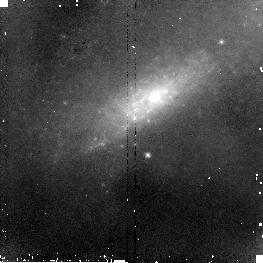
Target: NGC520-NUC2. Instrument: NICMOS/NIC2. Filter: F110W. Exposure: 5 min. Observation ID: n8fr11010

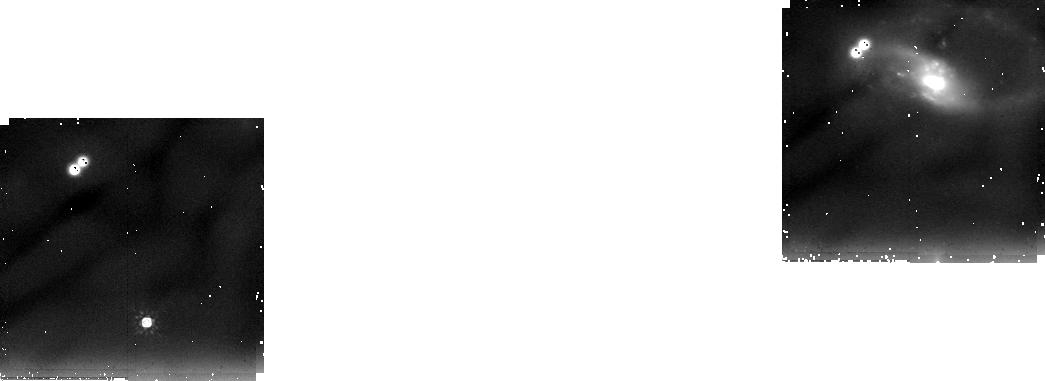
Target: NGC7764A. Instrument: NICMOS/NIC2. Filter: F205W. Exposure: 30 min. Observation ID: n8fr06030

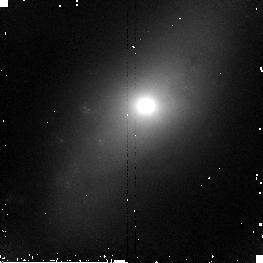
Target: NGC4676-NUC2. Instrument: NICMOS/NIC2. Filter: F160W. Exposure: 5 min. Observation ID: n8fr04020

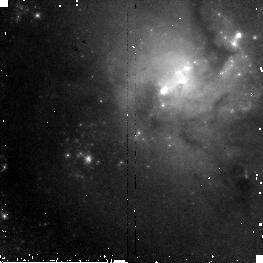
Target: NGC4038. Instrument: NICMOS/NIC2. Filter: F110W. Exposure: 5 min. Observation ID: n8fr01010

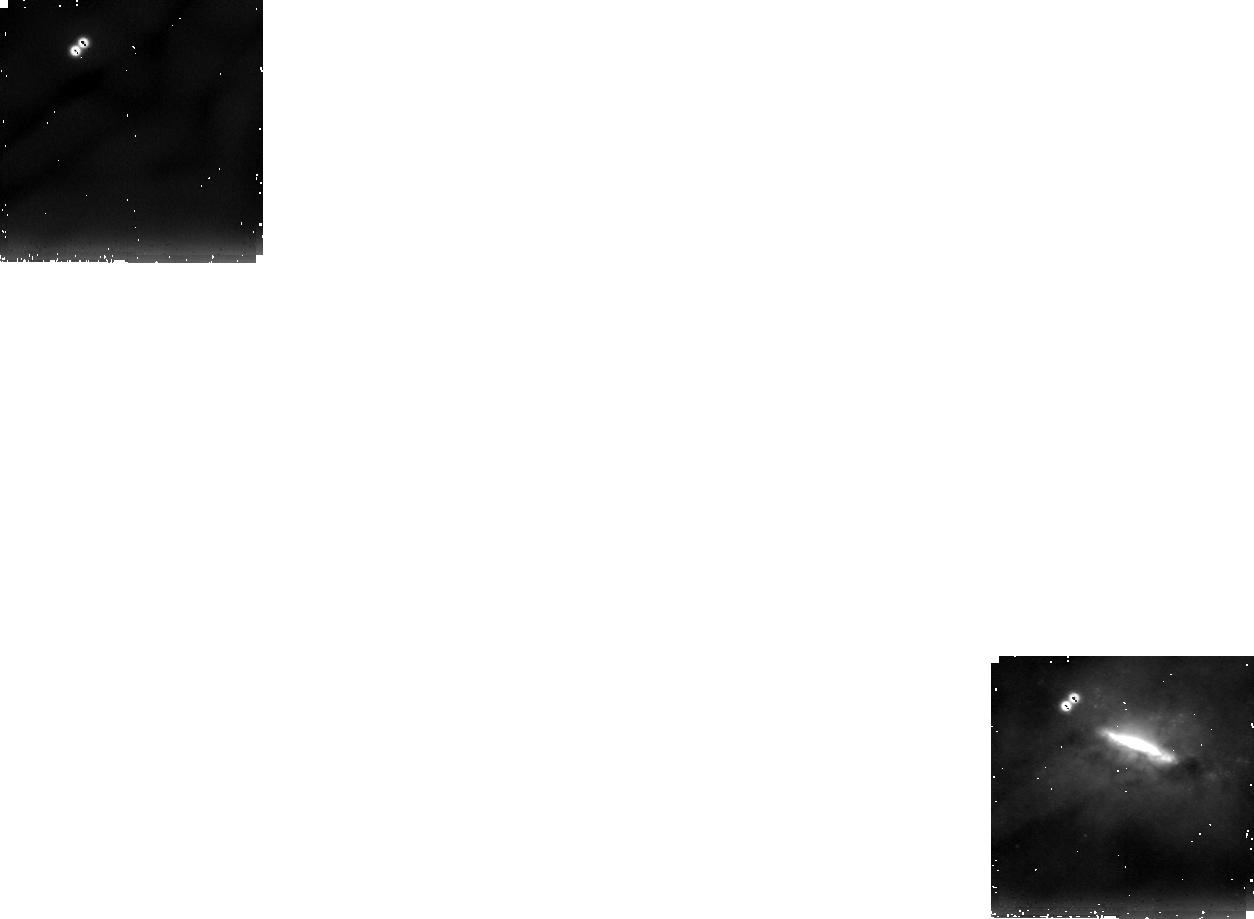
Target: NGC520-NUC1. Instrument: NICMOS/NIC2. Filter: F205W. Exposure: 30 min. Observation ID: n8fr10030

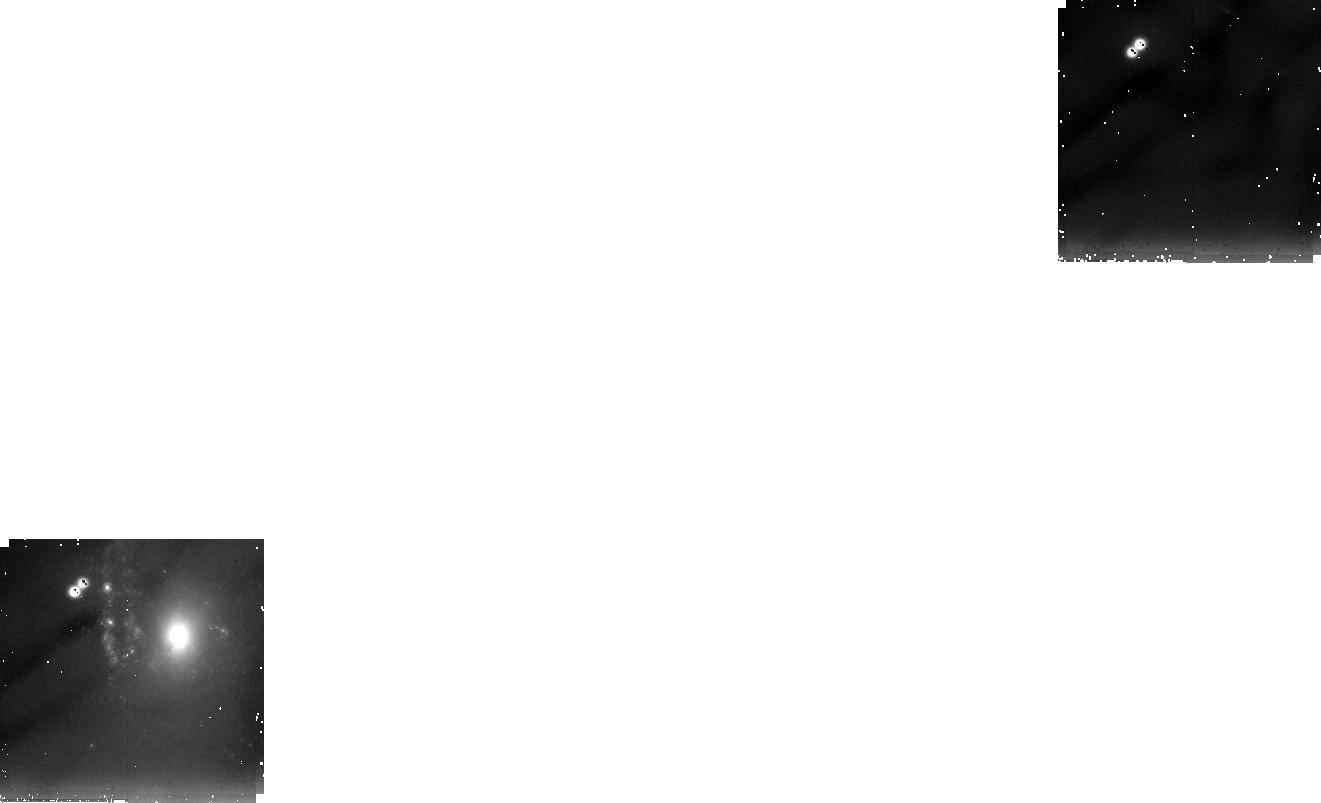
Target: NGC4039. Instrument: NICMOS/NIC2. Filter: F205W. Exposure: 30 min. Observation ID: n8fr02030

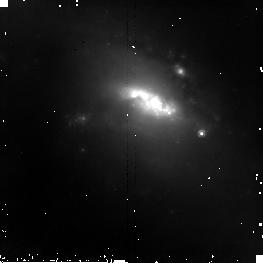
Target: NGC6621. Instrument: NICMOS/NIC2. Filter: F160W. Exposure: 7 min. Observation ID: n8fr07020

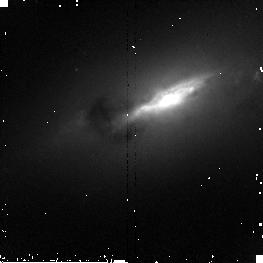
Target: NGC4676-NUC1. Instrument: NICMOS/NIC2. Filter: F160W. Exposure: 5 min. Observation ID: n8fr03020

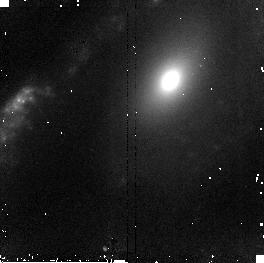
Target: NGC3509. Instrument: NICMOS/NIC2. Filter: F160W. Exposure: 5 min. Observation ID: n8fr09020

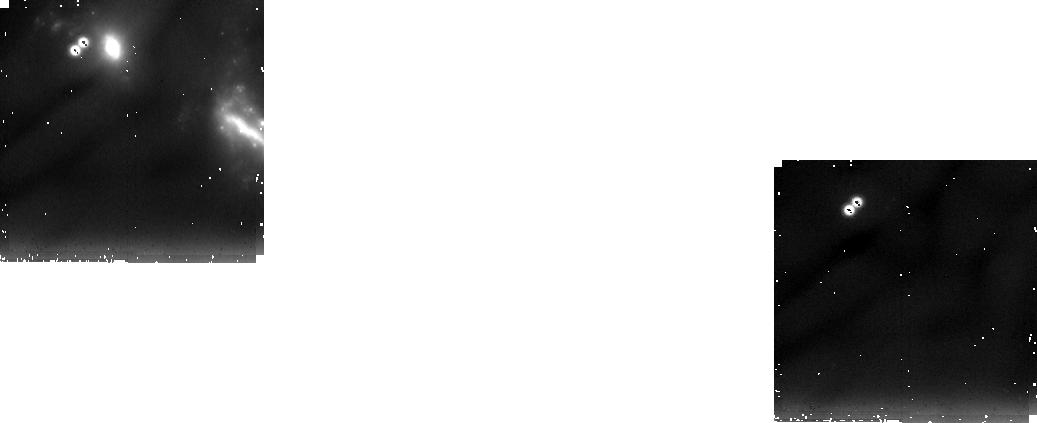
Target: NGC7592. Instrument: NICMOS/NIC2. Filter: F205W. Exposure: 30 min. Observation ID: n8fr05030

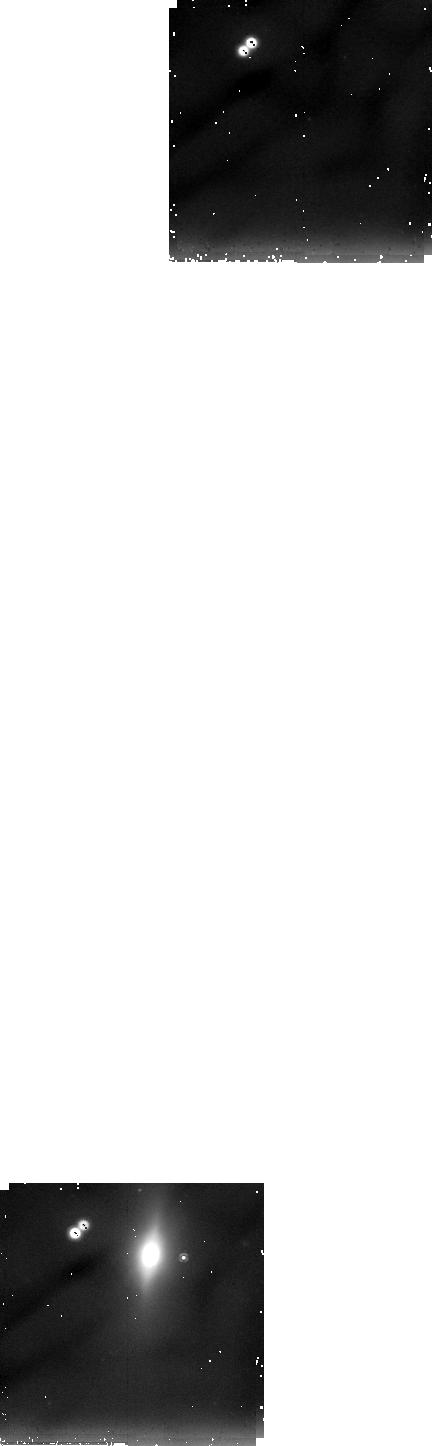
Target: NGC6622. Instrument: NICMOS/NIC2. Filter: F205W. Exposure: 30 min. Observation ID: n8fr08030

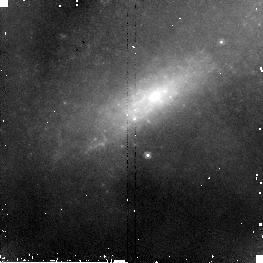
Target: NGC520-NUC2. Instrument: NICMOS/NIC2. Filter: F160W. Exposure: 5 min. Observation ID: n8fr11020

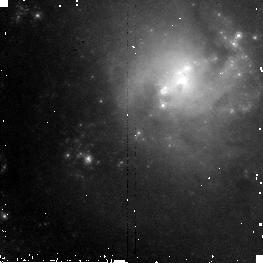
Target: NGC4038. Instrument: NICMOS/NIC2. Filter: F160W. Exposure: 5 min. Observation ID: n8fr01020

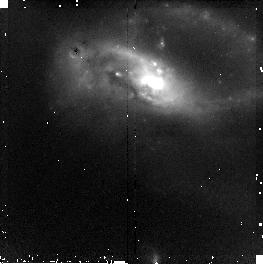
Target: NGC7764A. Instrument: NICMOS/NIC2. Filter: F110W. Exposure: 6 min. Observation ID: n8fr06010

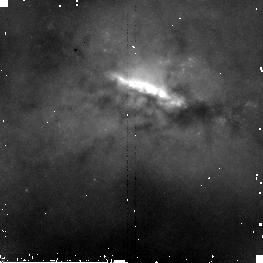
Target: NGC520-NUC1. Instrument: NICMOS/NIC2. Filter: F160W. Exposure: 5 min. Observation ID: n8fr10020

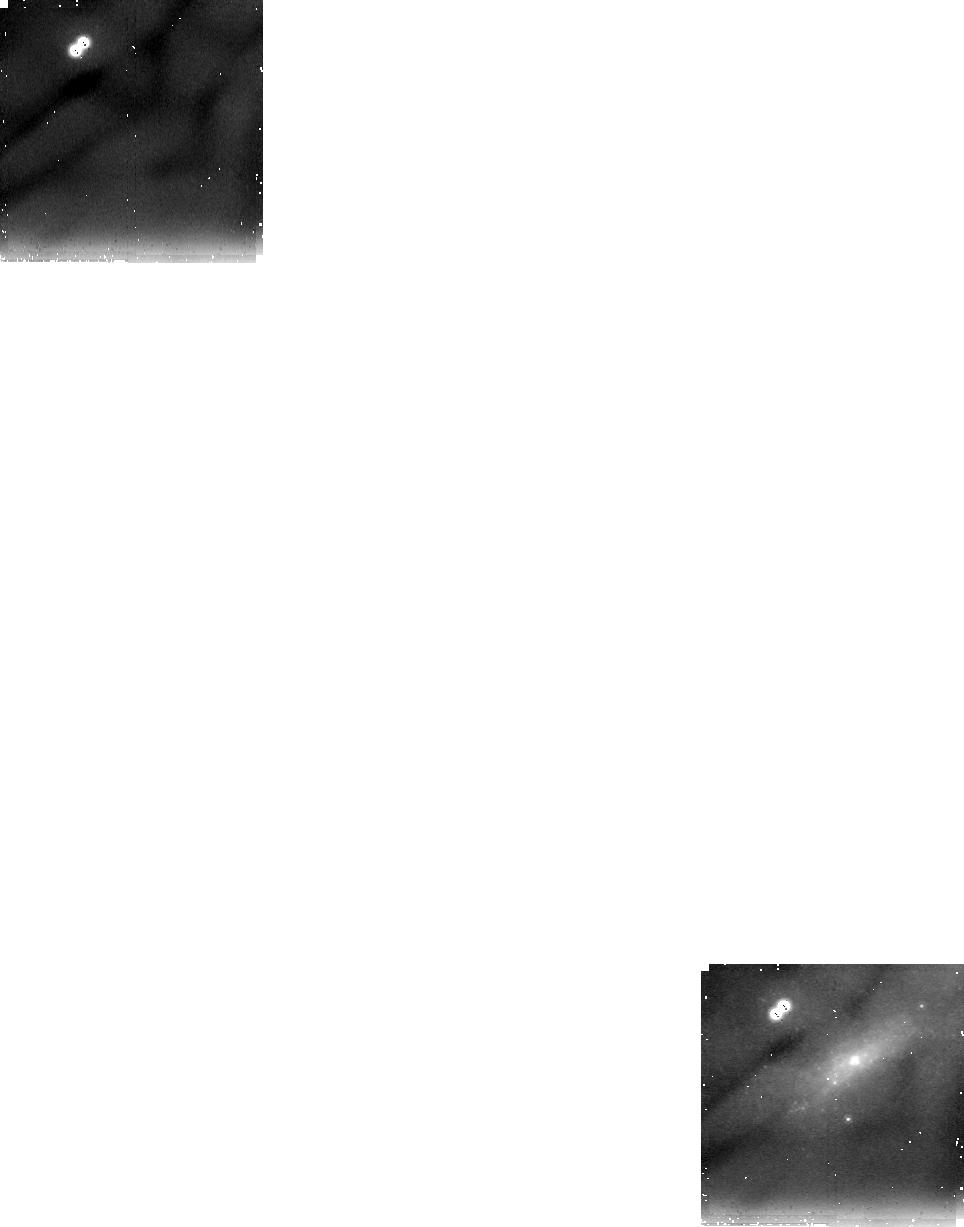
Target: NGC520-NUC2. Instrument: NICMOS/NIC2. Filter: F205W. Exposure: 30 min. Observation ID: n8fr11030

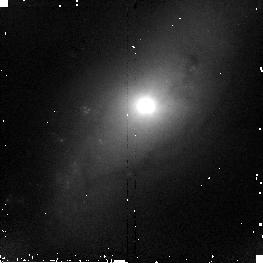
Target: NGC4676-NUC2. Instrument: NICMOS/NIC2. Filter: F110W. Exposure: 6 min. Observation ID: n8fr04010

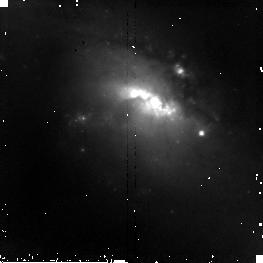
Target: NGC6621. Instrument: NICMOS/NIC2. Filter: F110W. Exposure: 7 min. Observation ID: n8fr07010

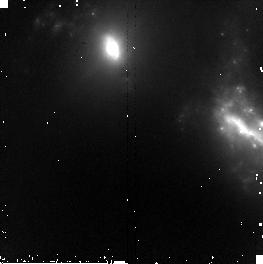
Target: NGC7592. Instrument: NICMOS/NIC2. Filter: F160W. Exposure: 5 min. Observation ID: n8fr05020

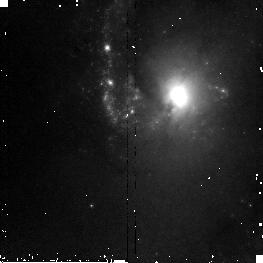
Target: NGC4039. Instrument: NICMOS/NIC2. Filter: F110W. Exposure: 5 min. Observation ID: n8fr02010

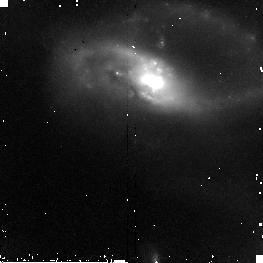
Target: NGC7764A. Instrument: NICMOS/NIC2. Filter: F160W. Exposure: 6 min. Observation ID: n8fr06020

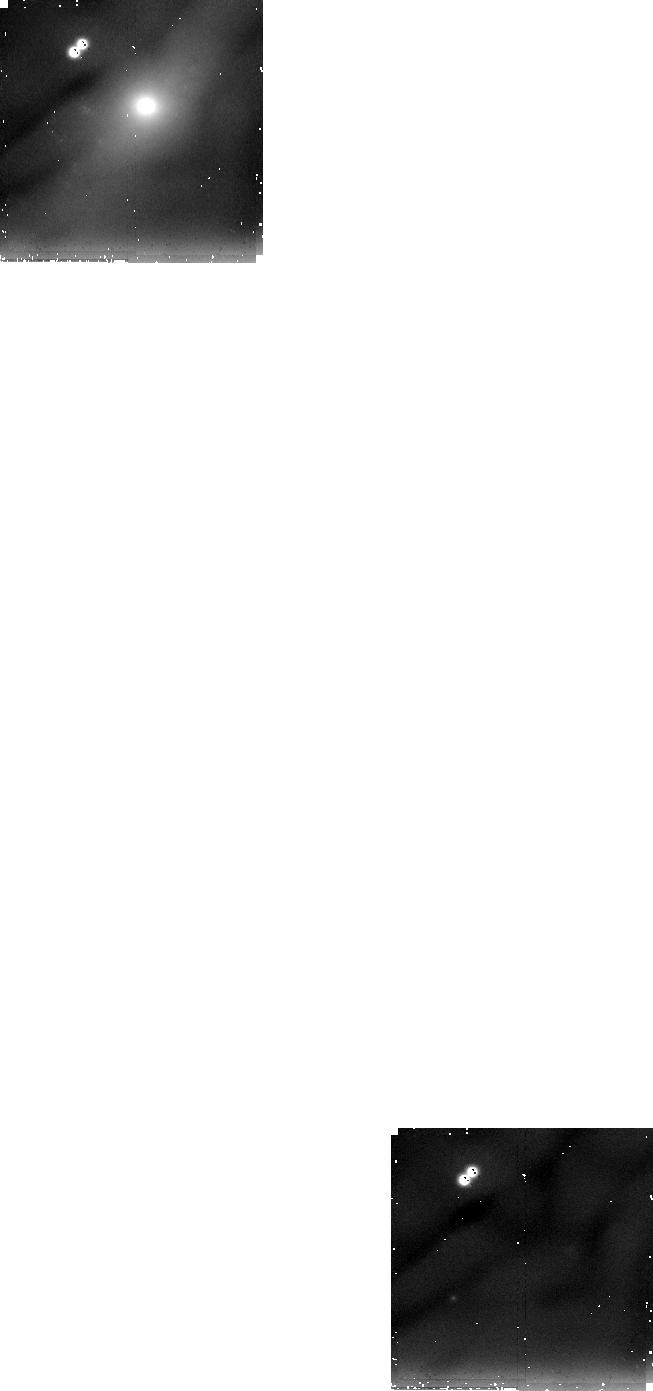
Target: NGC4676-NUC2. Instrument: NICMOS/NIC2. Filter: F205W. Exposure: 30 min. Observation ID: n8fr04030

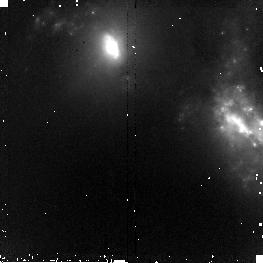
Target: NGC7592. Instrument: NICMOS/NIC2. Filter: F110W. Exposure: 5 min. Observation ID: n8fr05010

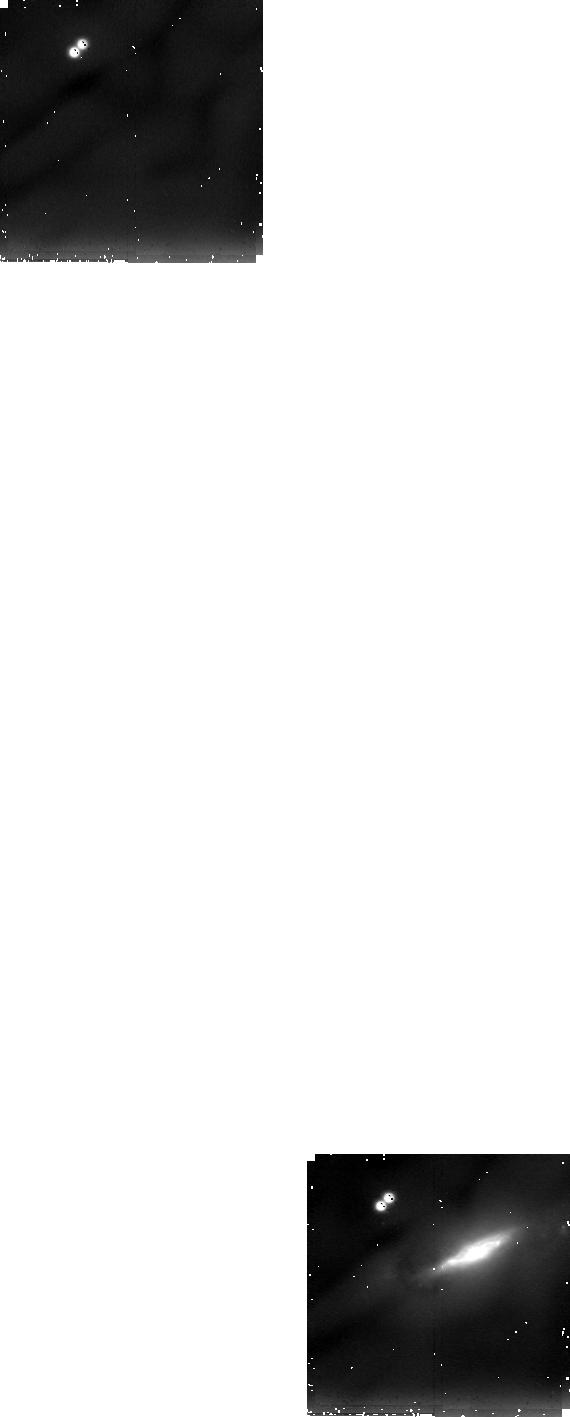
Target: NGC4676-NUC1. Instrument: NICMOS/NIC2. Filter: F205W. Exposure: 30 min. Observation ID: n8fr03030

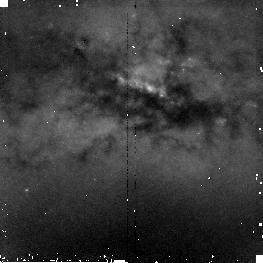
Target: NGC520-NUC1. Instrument: NICMOS/NIC2. Filter: F110W. Exposure: 5 min. Observation ID: n8fr10010

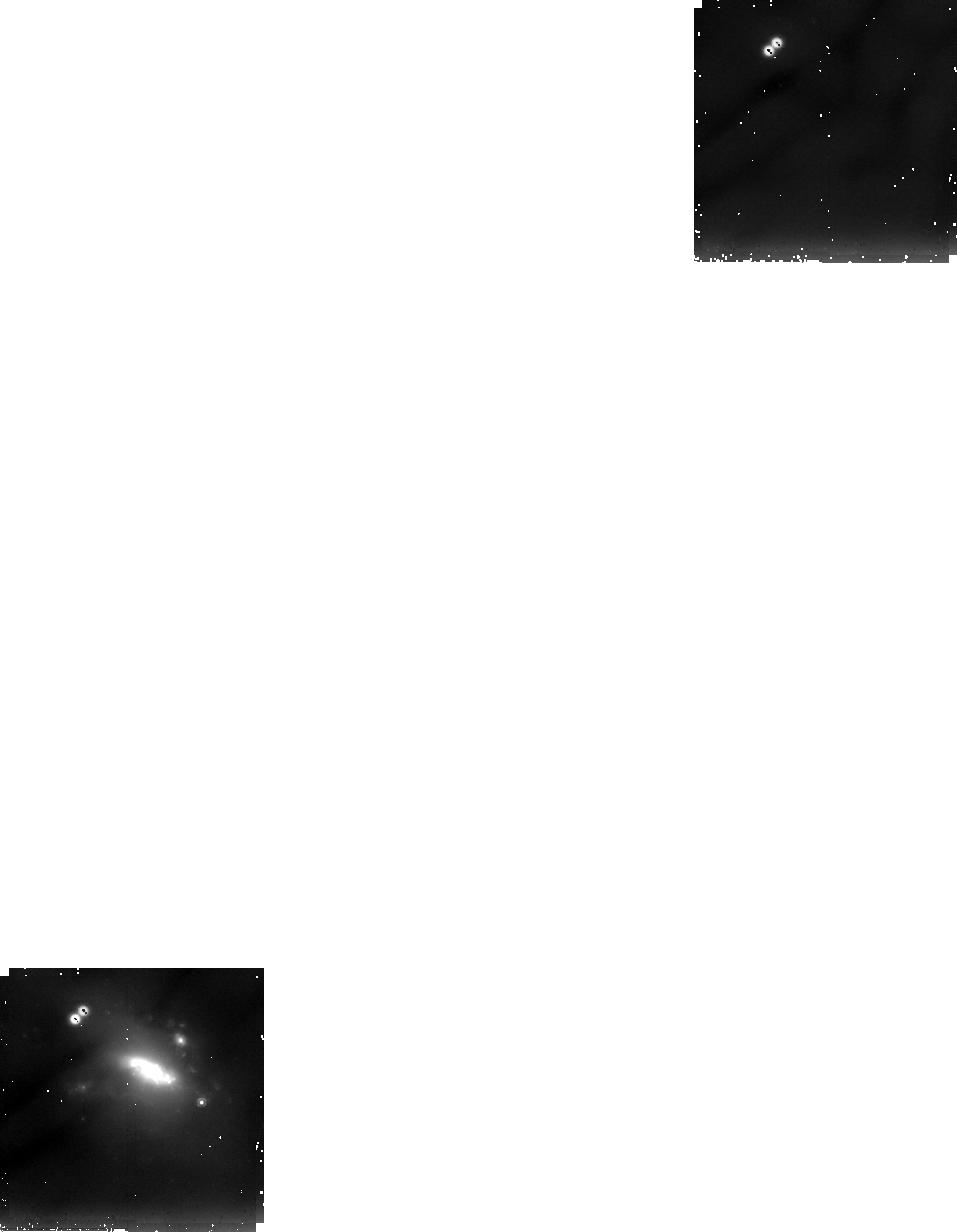
Target: NGC6621. Instrument: NICMOS/NIC2. Filter: F205W. Exposure: 30 min. Observation ID: n8fr07030

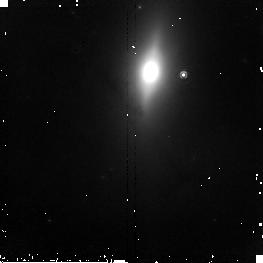
Target: NGC6622. Instrument: NICMOS/NIC2. Filter: F160W. Exposure: 7 min. Observation ID: n8fr08020

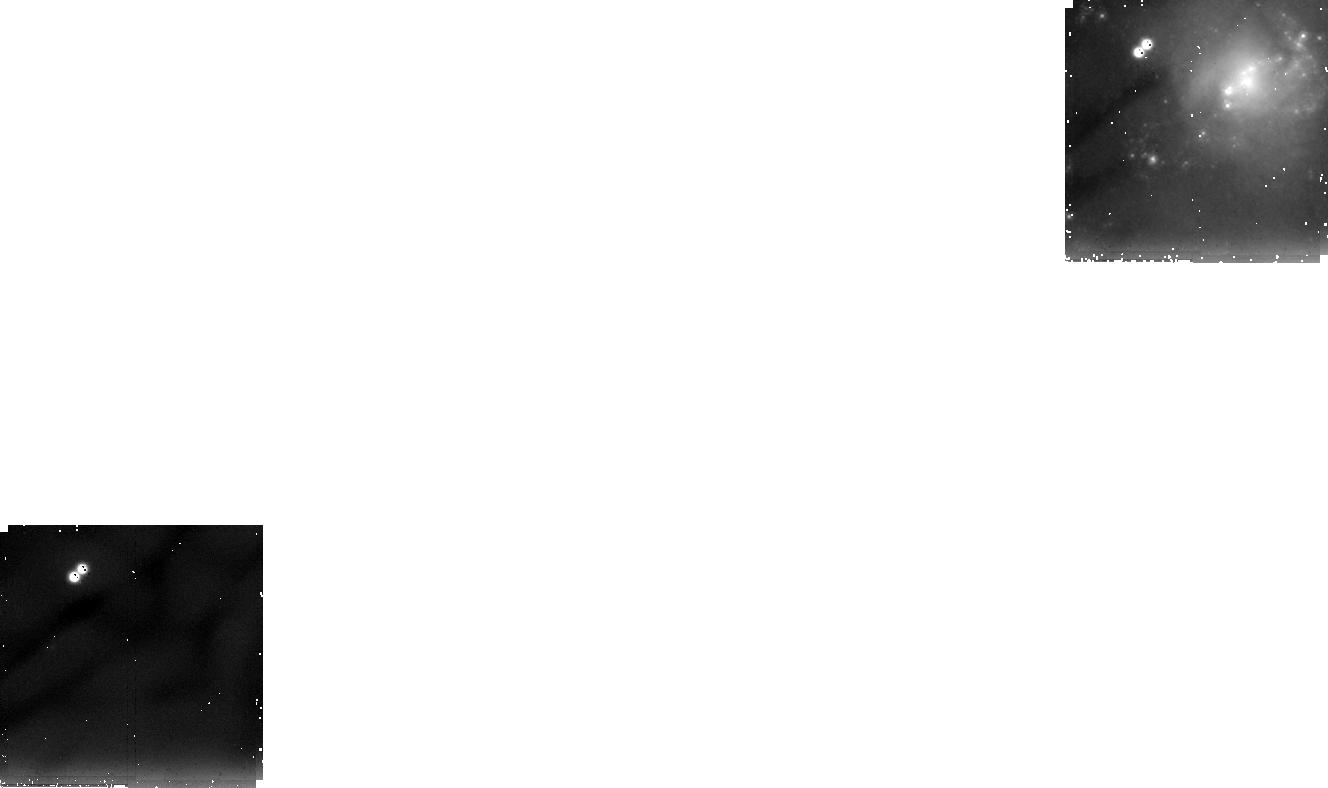
Target: NGC4038. Instrument: NICMOS/NIC2. Filter: F205W. Exposure: 30 min. Observation ID: n8fr01030

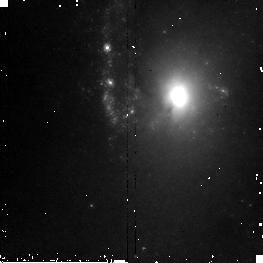
Target: NGC4039. Instrument: NICMOS/NIC2. Filter: F160W. Exposure: 5 min. Observation ID: n8fr02020

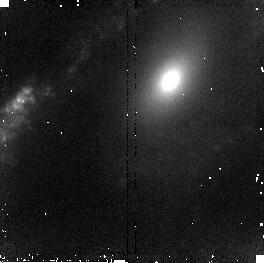
Target: NGC3509. Instrument: NICMOS/NIC2. Filter: F110W. Exposure: 5 min. Observation ID: n8fr09010

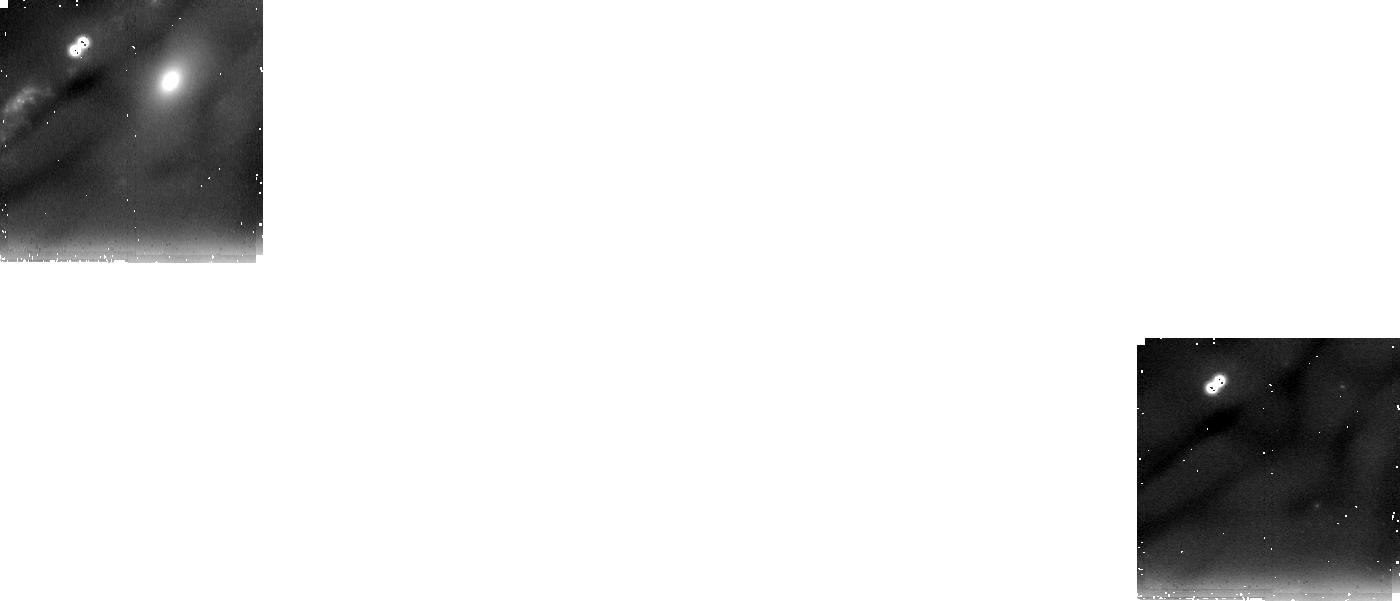
Target: NGC3509. Instrument: NICMOS/NIC2. Filter: F205W. Exposure: 30 min. Observation ID: n8fr09030

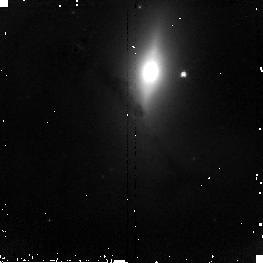
Target: NGC6622. Instrument: NICMOS/NIC2. Filter: F110W. Exposure: 7 min. Observation ID: n8fr08010

A NICMOS Study of Merging Nuclei in the Toomre Sequence: Finding Order Amid Chaos (PI: Laine, Seppo J.)

The final death throes of merging spiral galaxy nuclei are hidden behind dusty maelstroms of colliding gas clouds and glaring star formation activity. The dynamically important centers of mass can only be uncovered by imaging at NIR wavelengths and with the high spatial resolution of HST. We propose a near-infrared imaging program to inspect the physical processes of merging at spatial scales of ~100 pc. The Toomre Sequence provides the best sample of merging galaxies for such a study, because it has been studied extensively from the ground, and the global properties are well understood. Our previous Cycle 9 WFPC2 images of the nuclei have revealed a wealth of information on star forming activity and dust, but based on those data alone it is impossible to determine the locations of the current centers of mass. Determining the mass centers and stellar density profiles is important for understanding both the kinematics and the dynamical evolution of the nuclei, and the formation of nuclear density cusps in galaxies. We propose J, H and K band imaging of the nuclei in early and intermediate stage mergers in the Toomre Sequence. Because of the much reduced effect of dust extinction, the near-infrared images are also optimally suited to searches for nuclear rings and bars around the nuclei. Combined with our ongoing Cycle 9 program, these data will provide a detailed view of the structure and evolution of a sequence of merger nuclei.